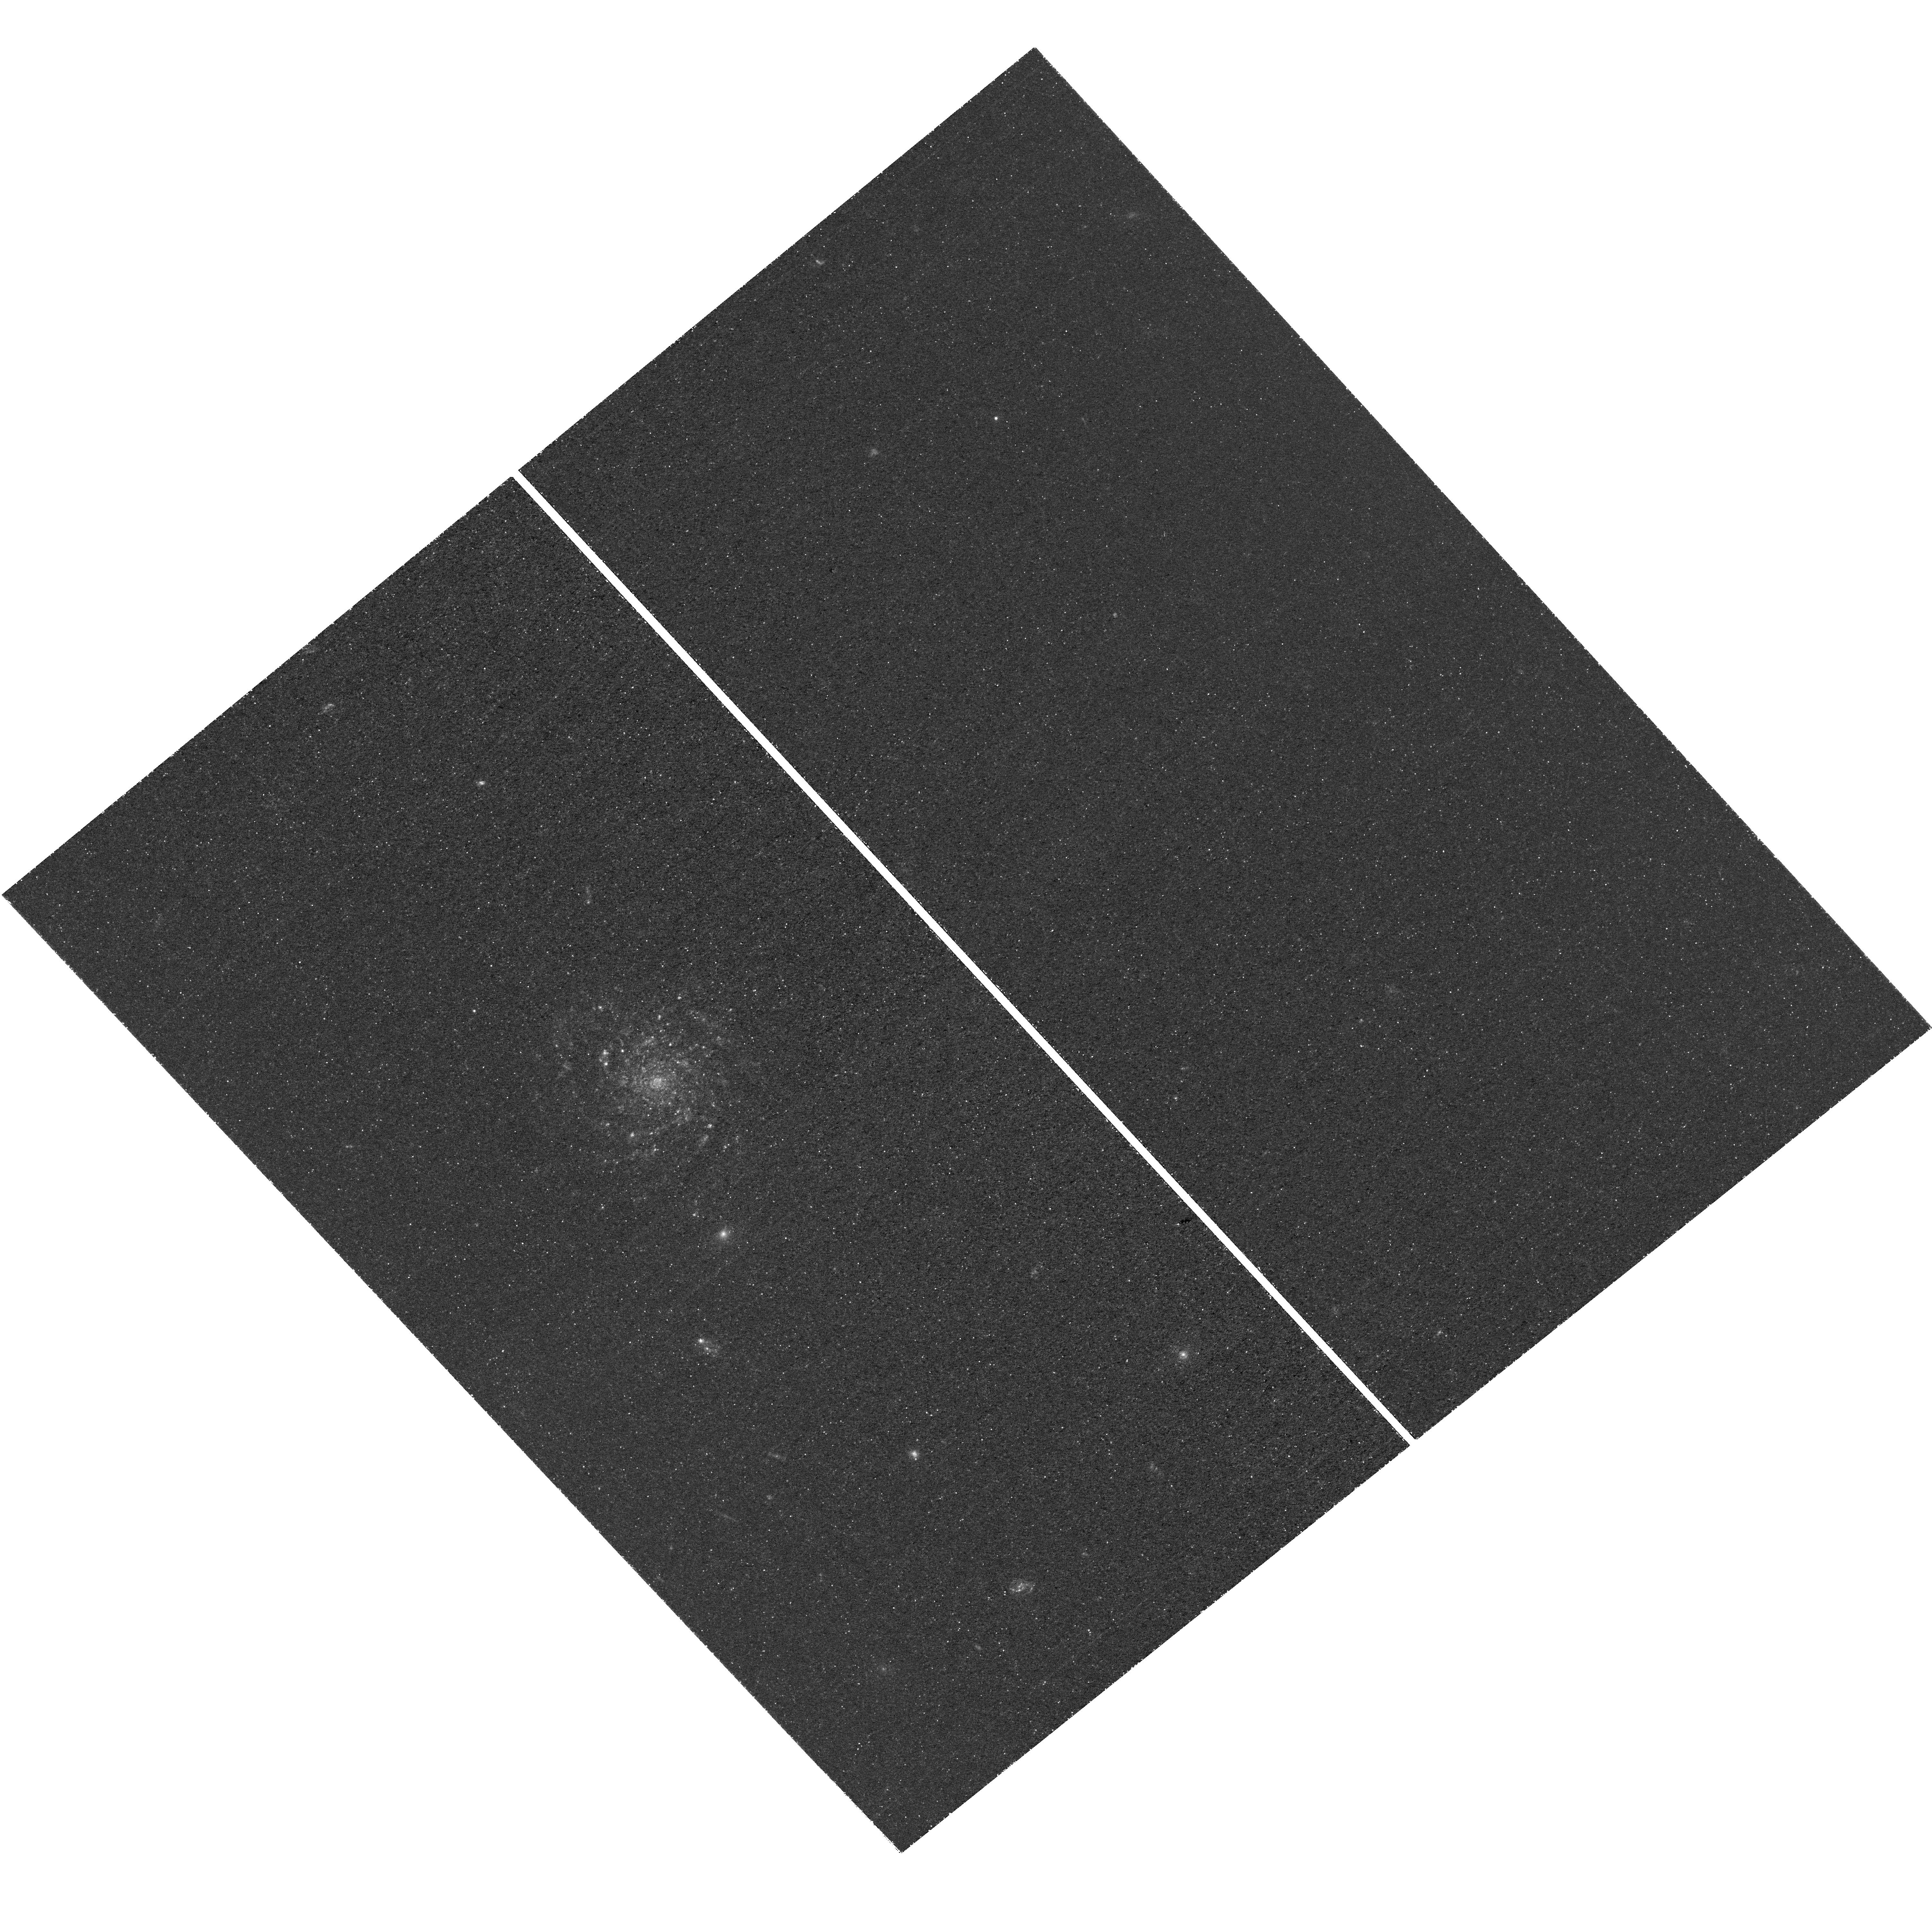
Target: VV191
Instrument: WFC3/UVIS
Filter: F225W
Exposure: 2.5 h
Observation ID: hst_15106_04_wfc3_uvis_f225w_idin04

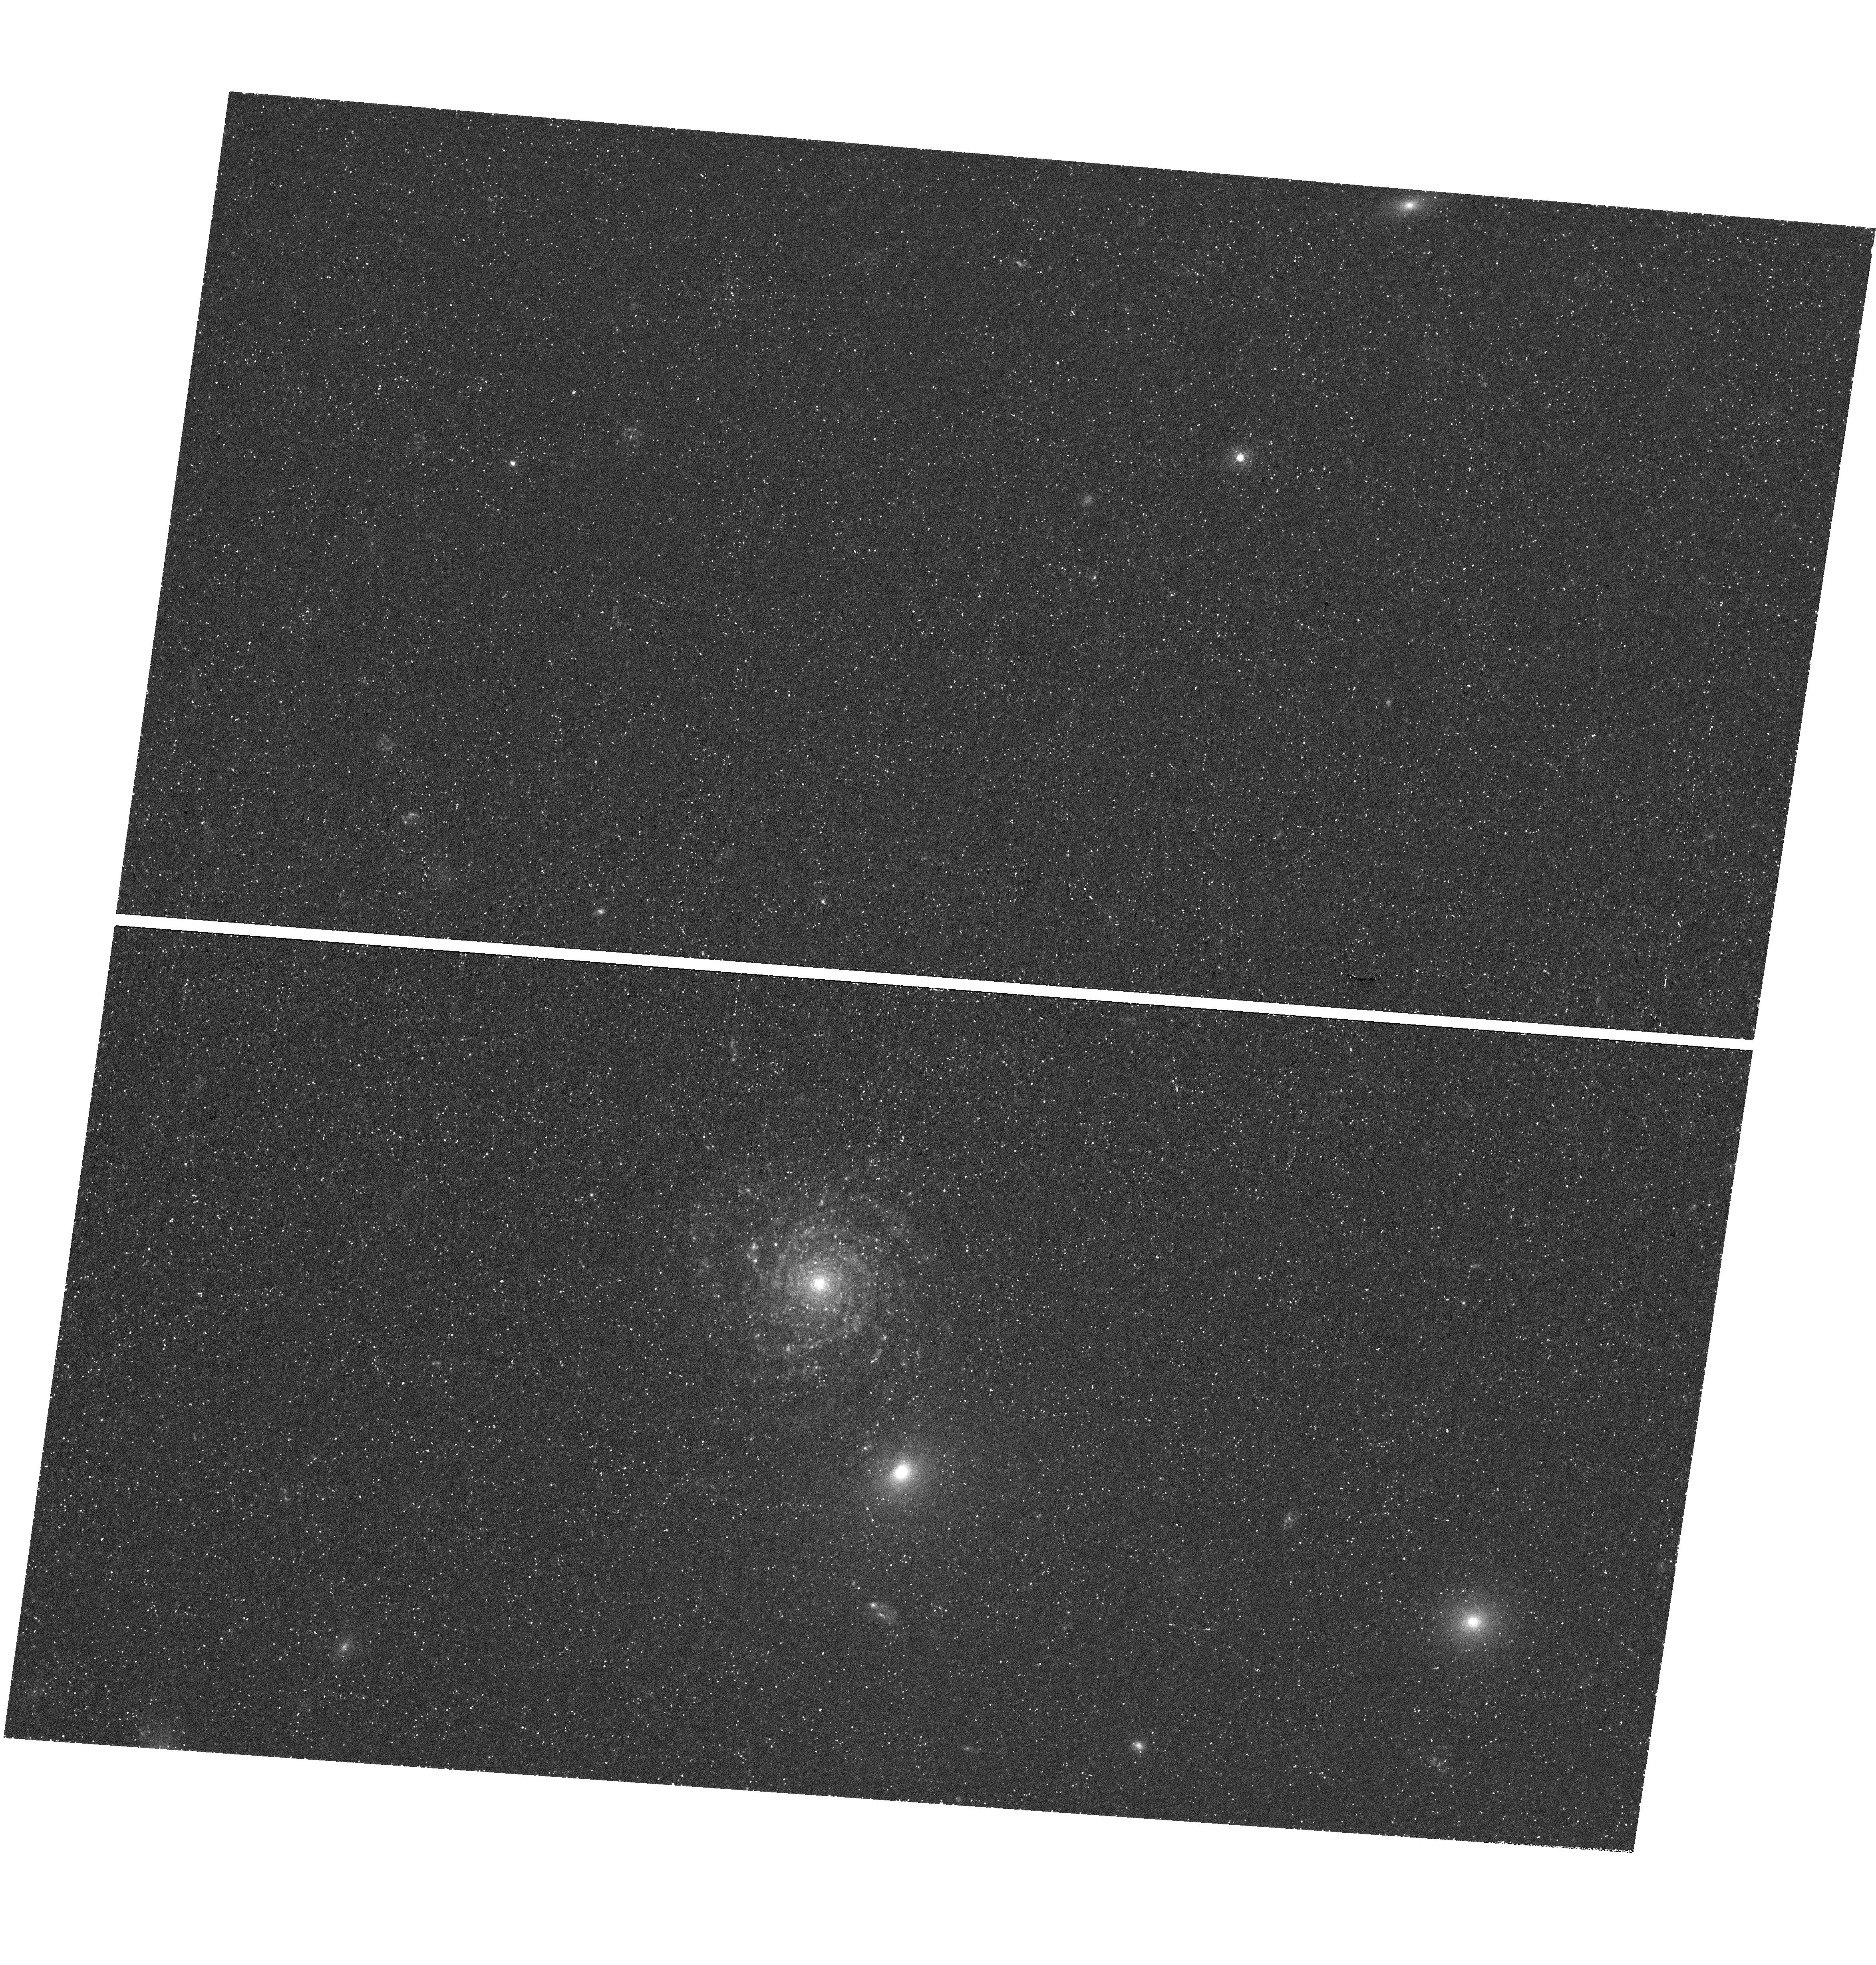
Target: VV191
Instrument: WFC3/UVIS
Filter: F336W
Exposure: 46 min
Observation ID: hst_15106_01_wfc3_uvis_f336w_idin01

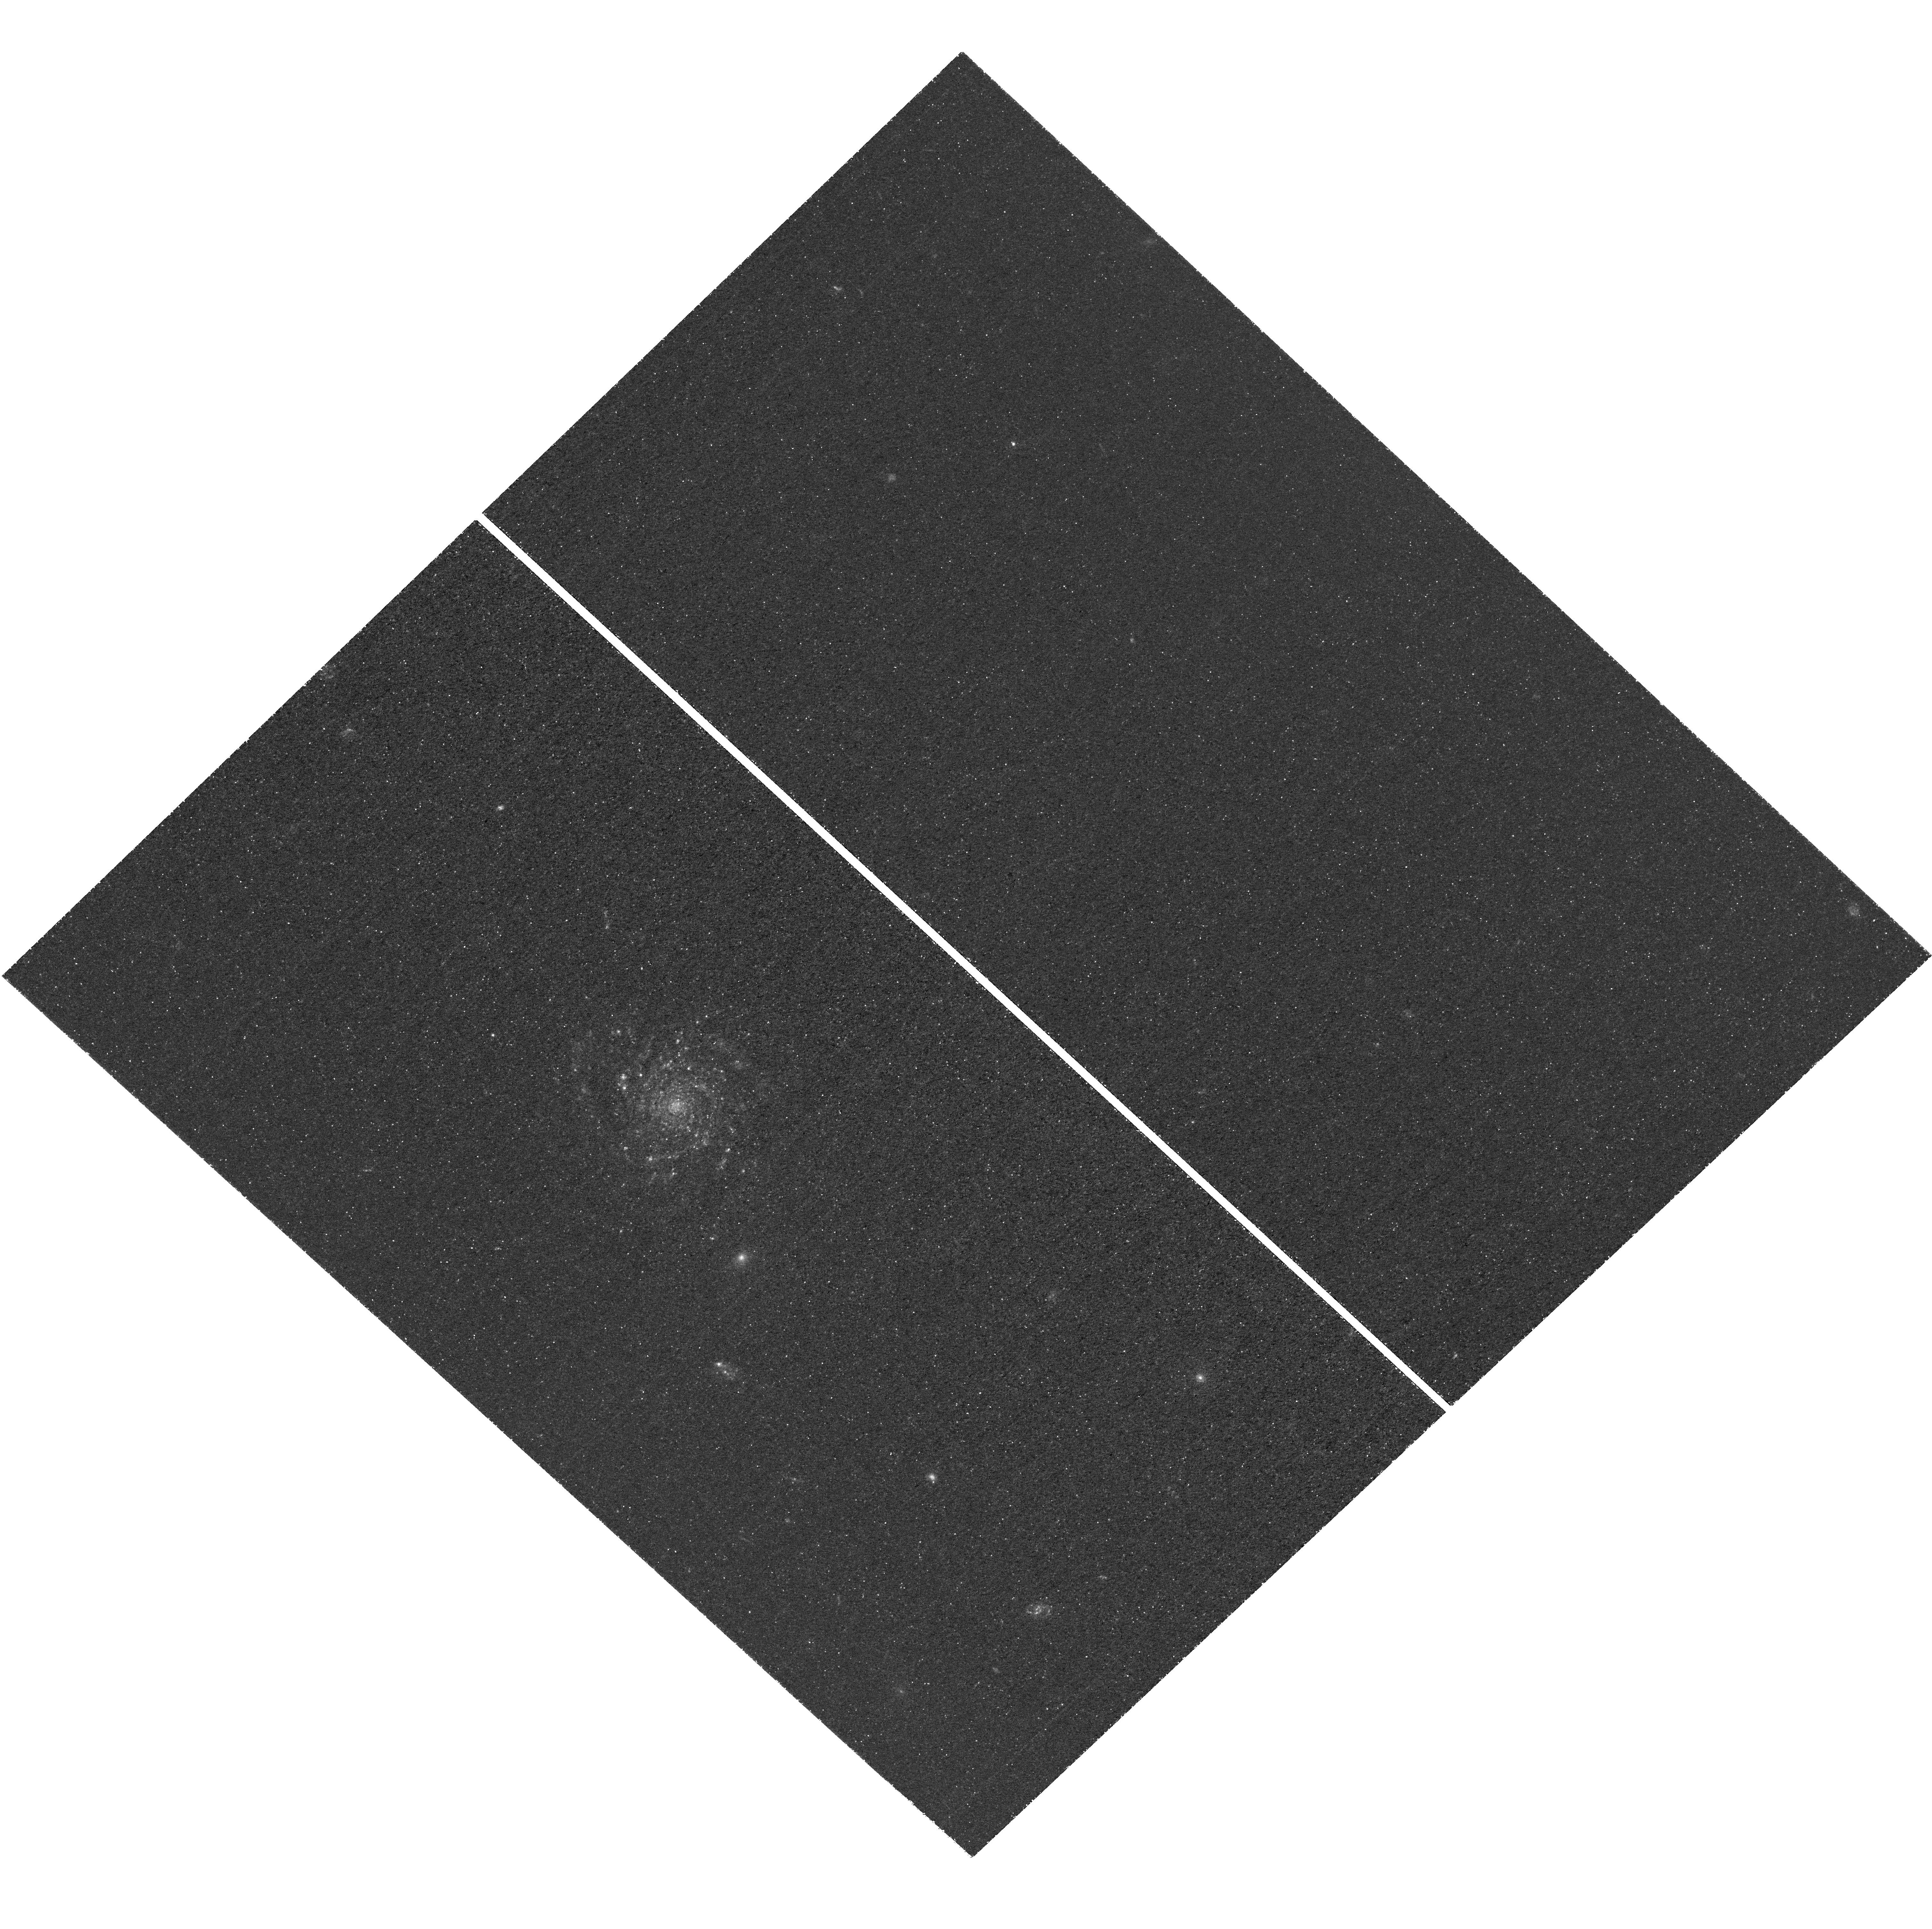
Target: VV191
Instrument: WFC3/UVIS
Filter: F225W
Exposure: 2.5 h
Observation ID: hst_15106_02_wfc3_uvis_f225w_idin02

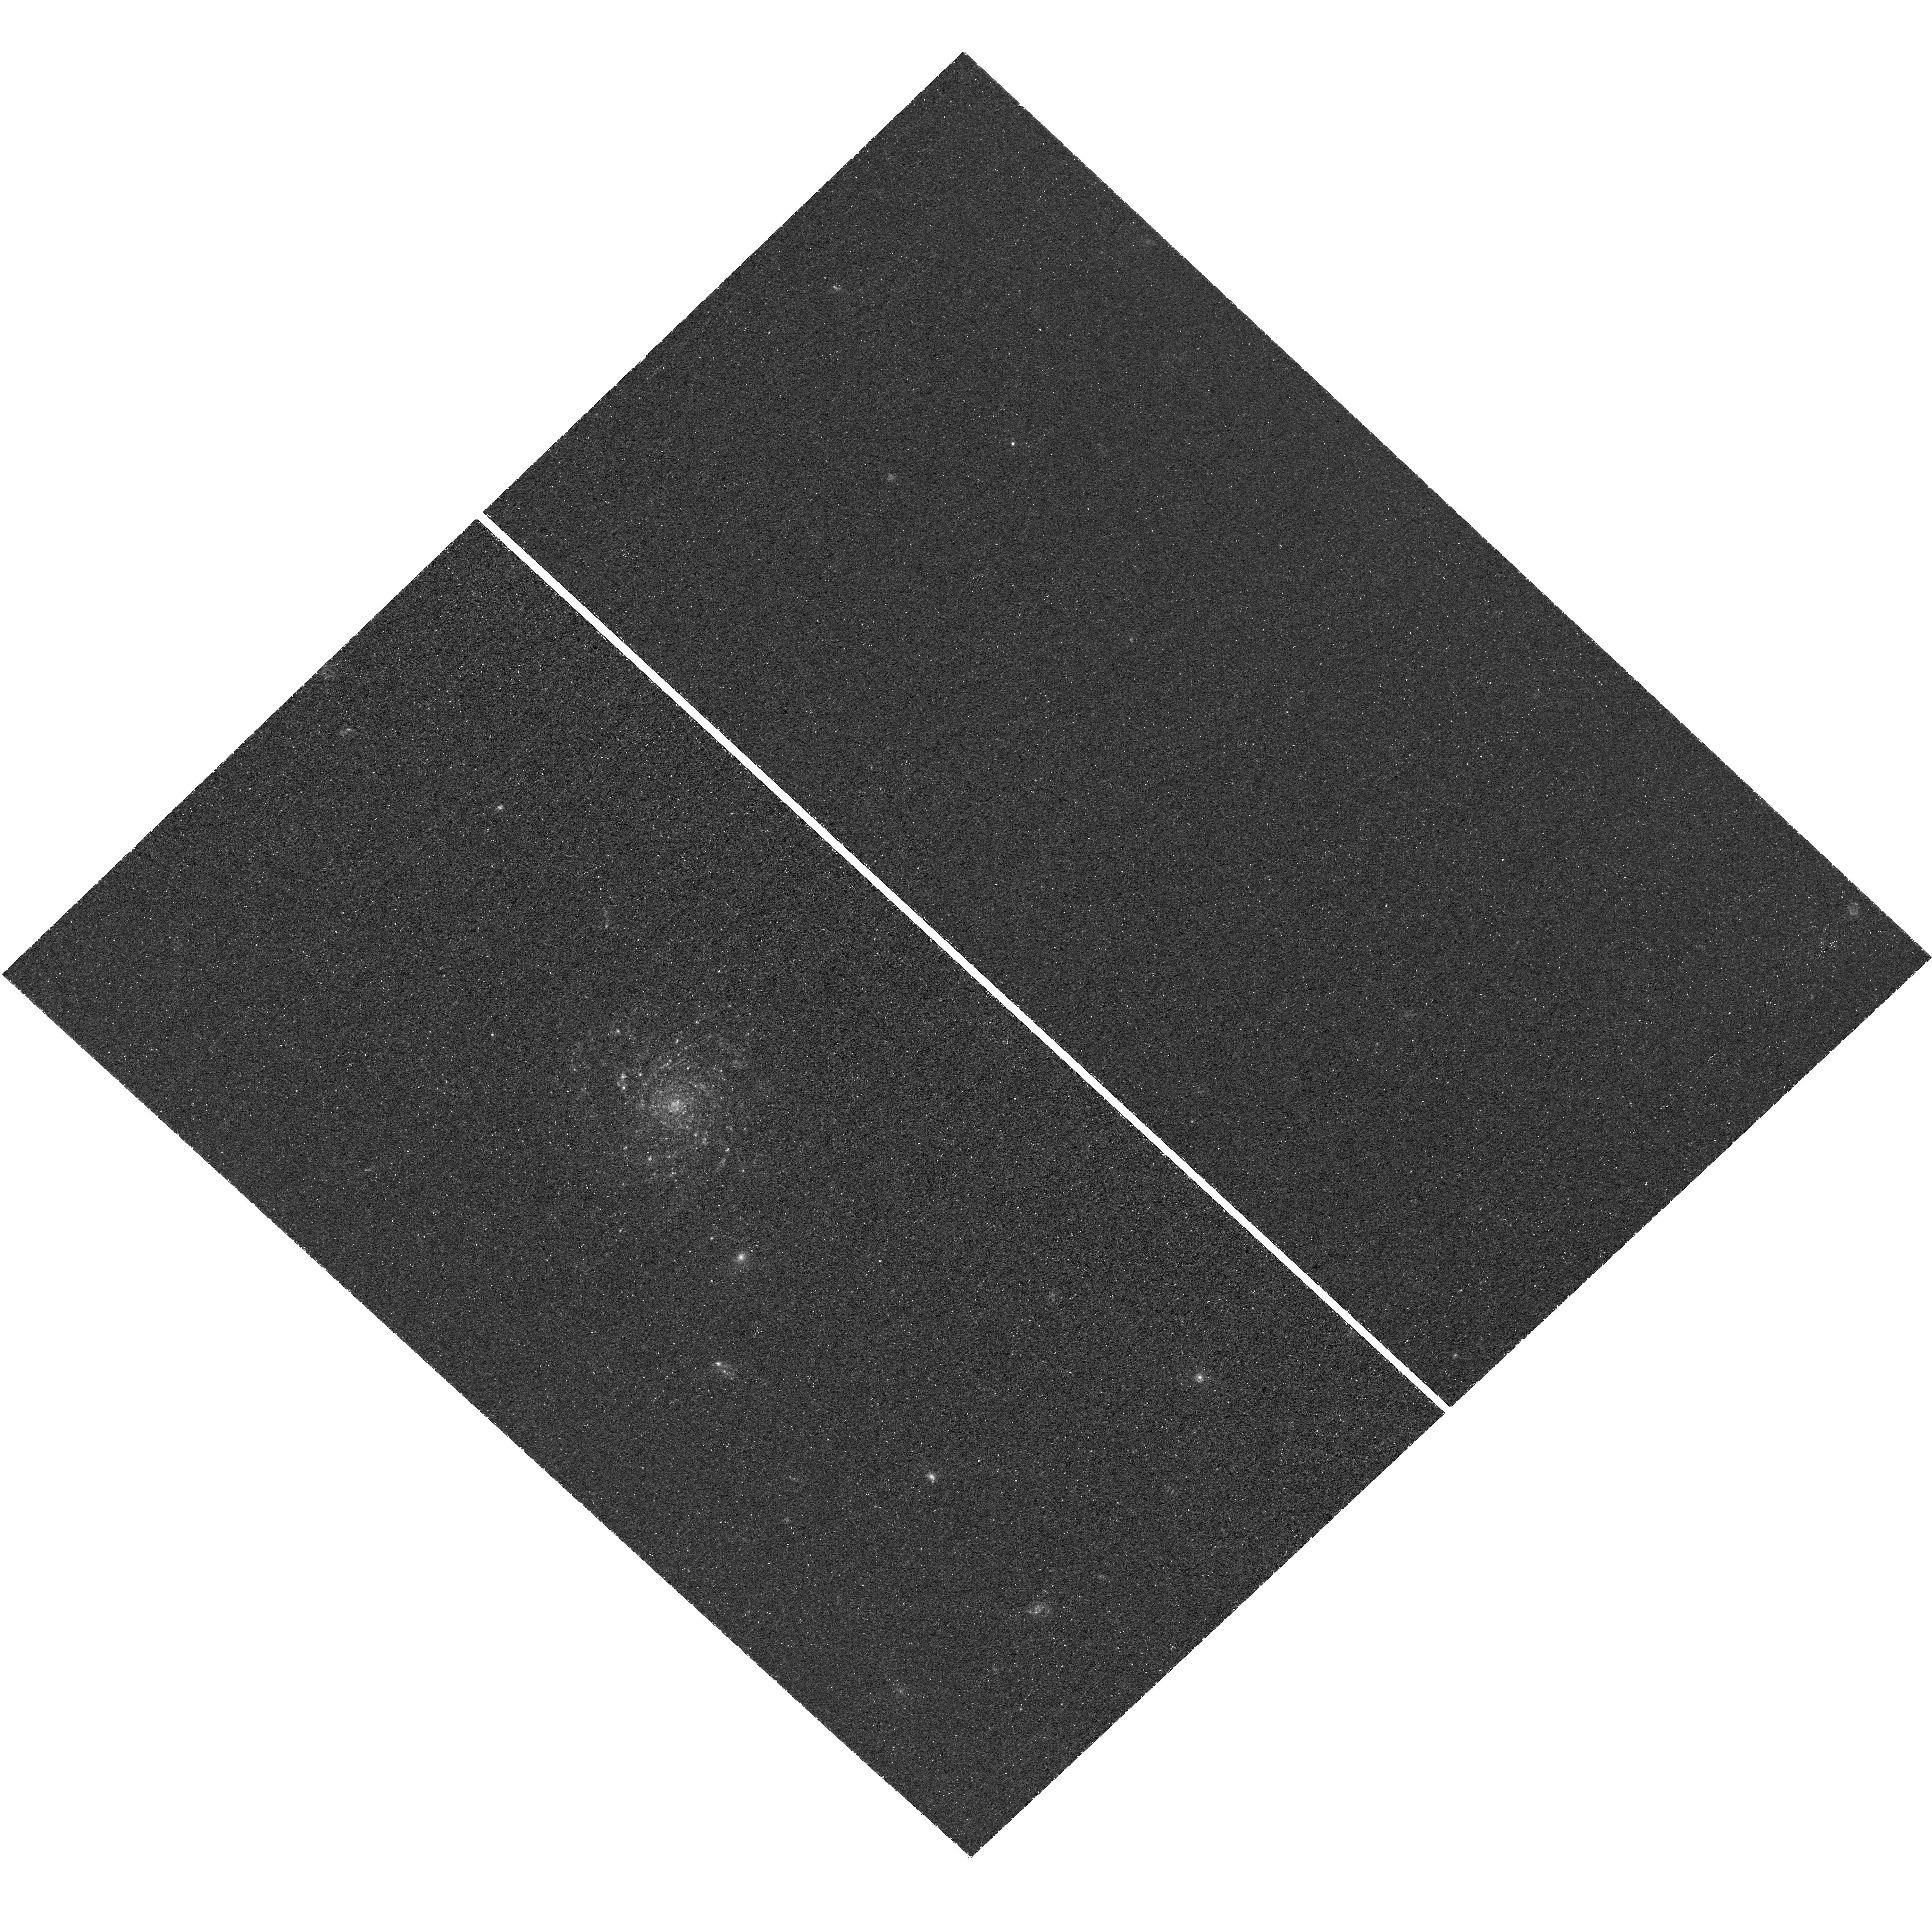
Target: VV191
Instrument: WFC3/UVIS
Filter: F225W
Exposure: 2.5 h
Observation ID: hst_15106_03_wfc3_uvis_f225w_idin03

The UV attenuation in JWST target VV 191 (PI: Holwerda, Benne Willem)

We aim to map the UV--near--IR attenuation curve along many sightlines within nearby disk galaxies to resolve a large fundamental uncertainty in galaxy evolution studies: the variance in the attenuation curve within an indivual galaxy disk on linear scales <50pc, and the prevalence of the 2175 Angstrom "bump" specifically. We developed a technique to obtain spatially-resolved attenuation measurements using overlapping ("occulting") galaxy pairs. The GalaxyZoo citizen science project and our STARSMOG HST/ACS F606W snapshot survey have only recently identified and validated overlapping pairs with a geometry that lends itself particularly well for such analysis. The most promising pair, VV 191, will be observed as JWST/NIRCam GTO targets to cover the near-IR part of the attenuation curves. To complement the JWST NIR observations with UV, we request WFC3/UVIS observations in the F225W and F336W filters. These cover (together with the existing F606W ACS images) the UV--visible portion of the UV--near-IR attenuation curves for each <50pc resolution element in the region of overlap in the non-interacting galaxy pair VV191 (MCG+04-33-005), in which a relatively blue elliptical beautifully backlights the outer disk of a foreground face-on spiral galaxy. Dither strategy: We opt for a 2-point dither in the case of the F336W observations (1 orbit) and a 3pt dither strategy for the F225W observations. The 9 orbits for the F225W observations are broken into three groupings of 3 orbits in the 3 dither pattern. This is to ensure correction of cosmics and detector artifacts. Our secondary aim is an HST/JWST image with good public outreach potential and our aim is to maximize image quality for this reason as well.